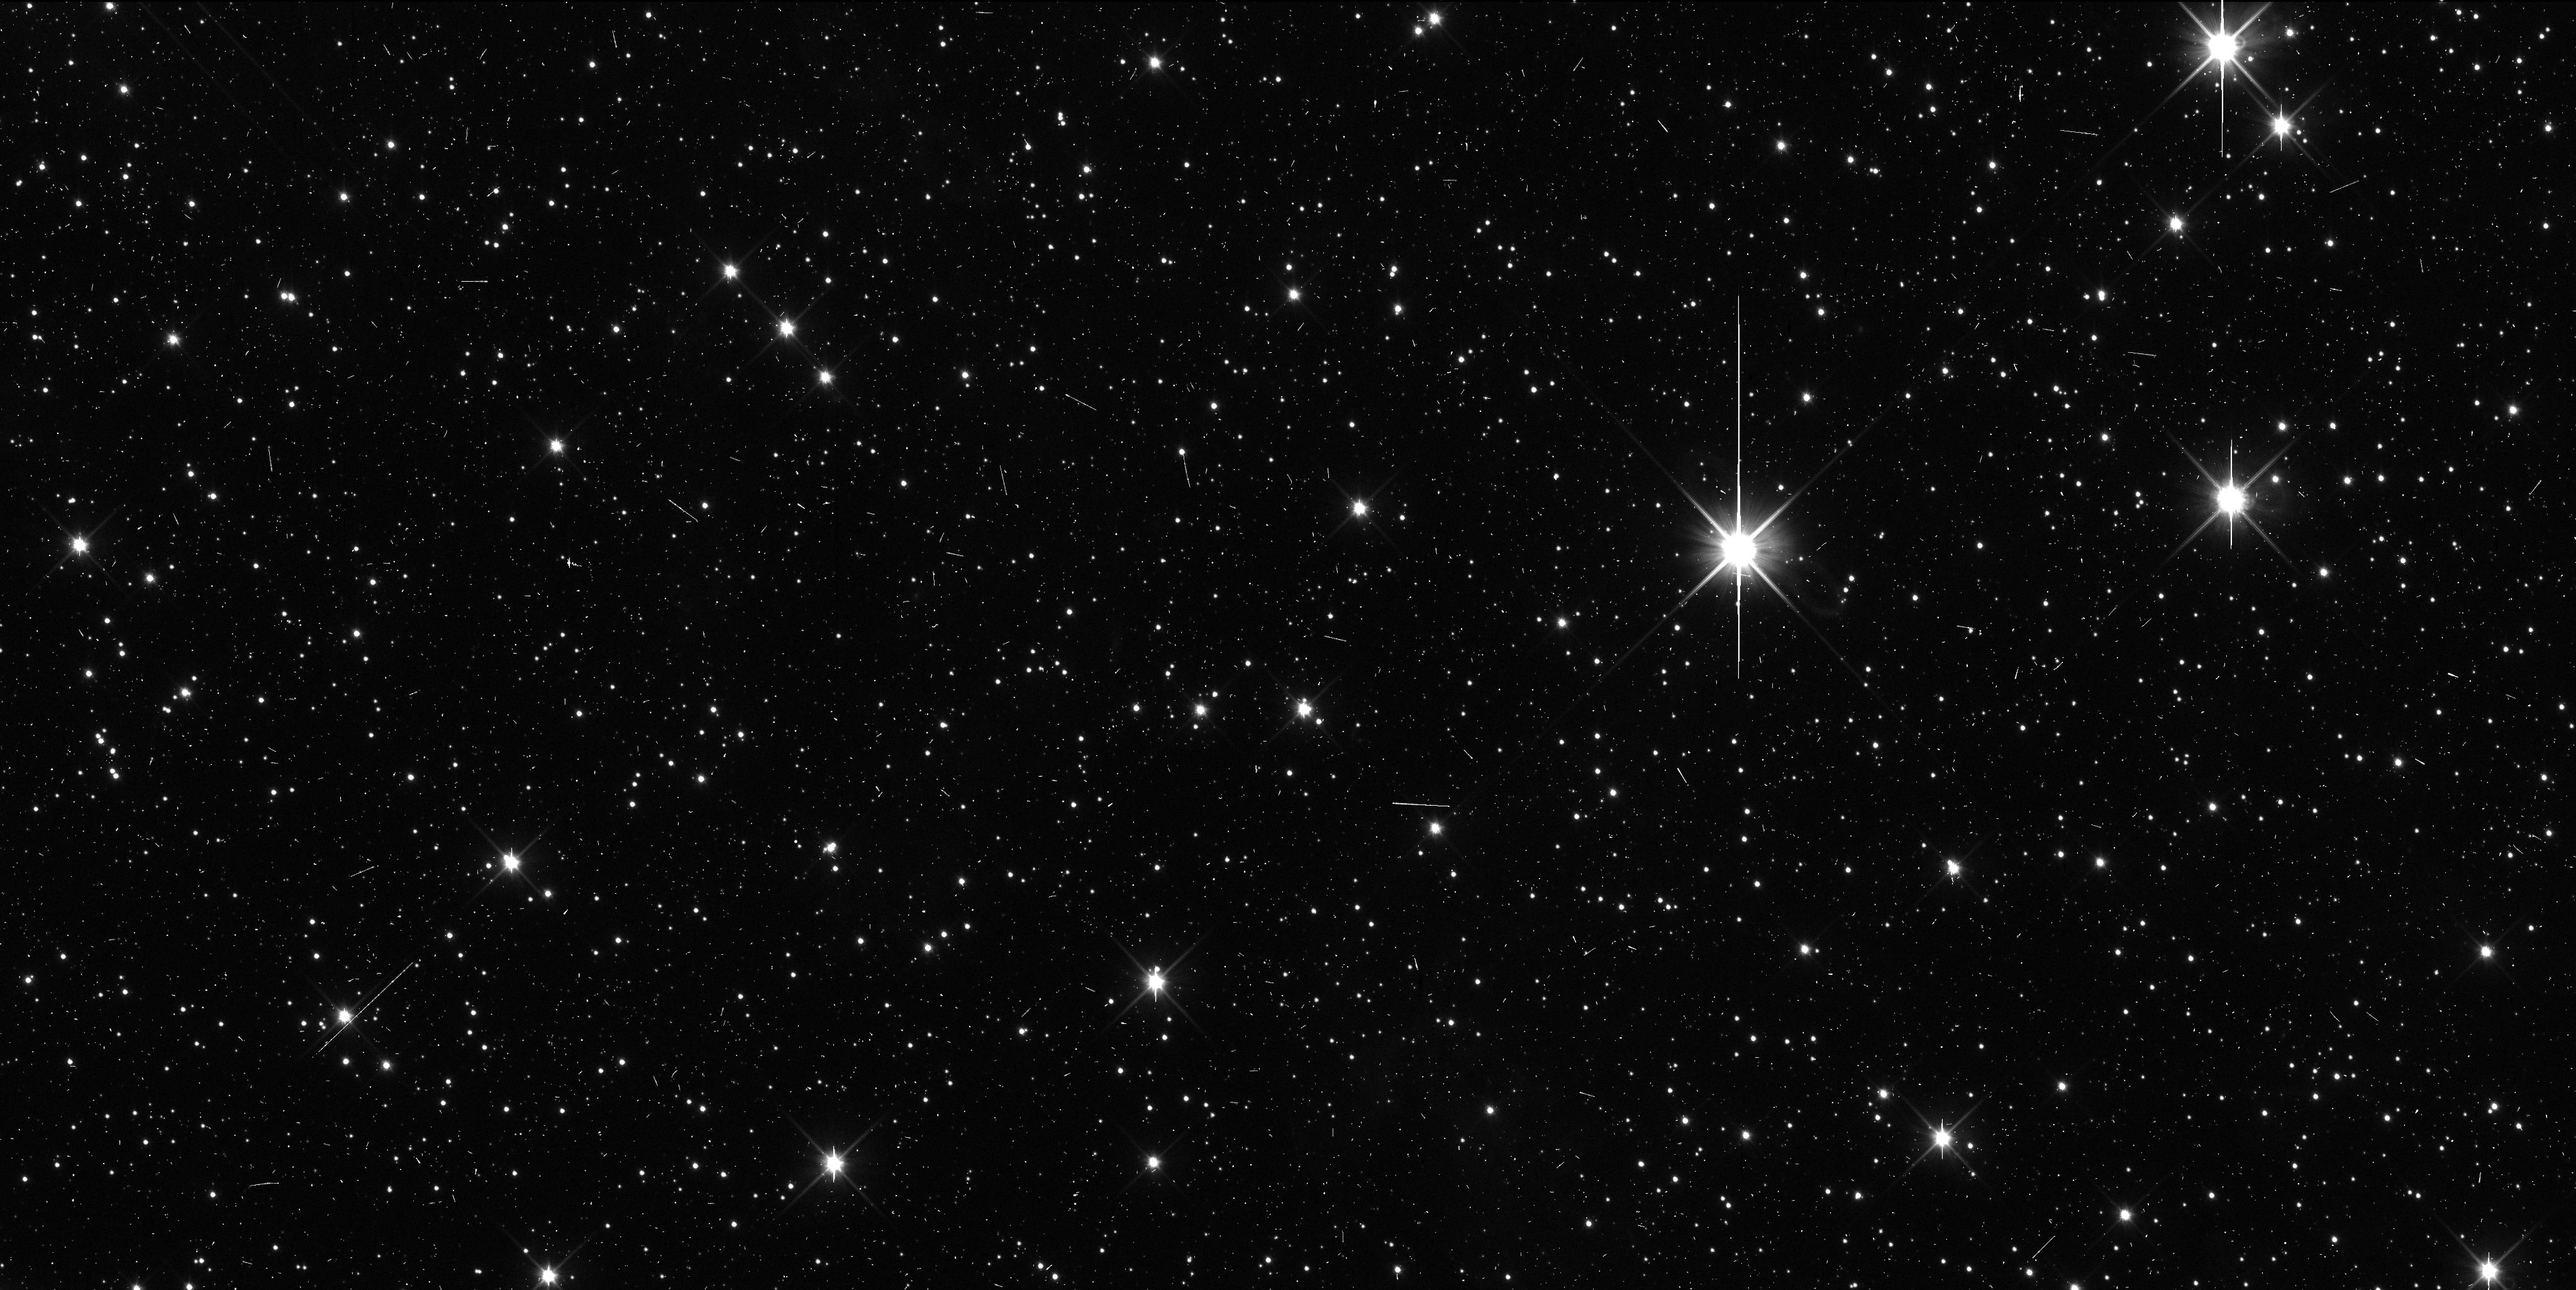
Target: KBO-G1
Instrument: WFC3/UVIS
Filter: F350LP
Exposure: 6 min
Observation ID: icr002abq

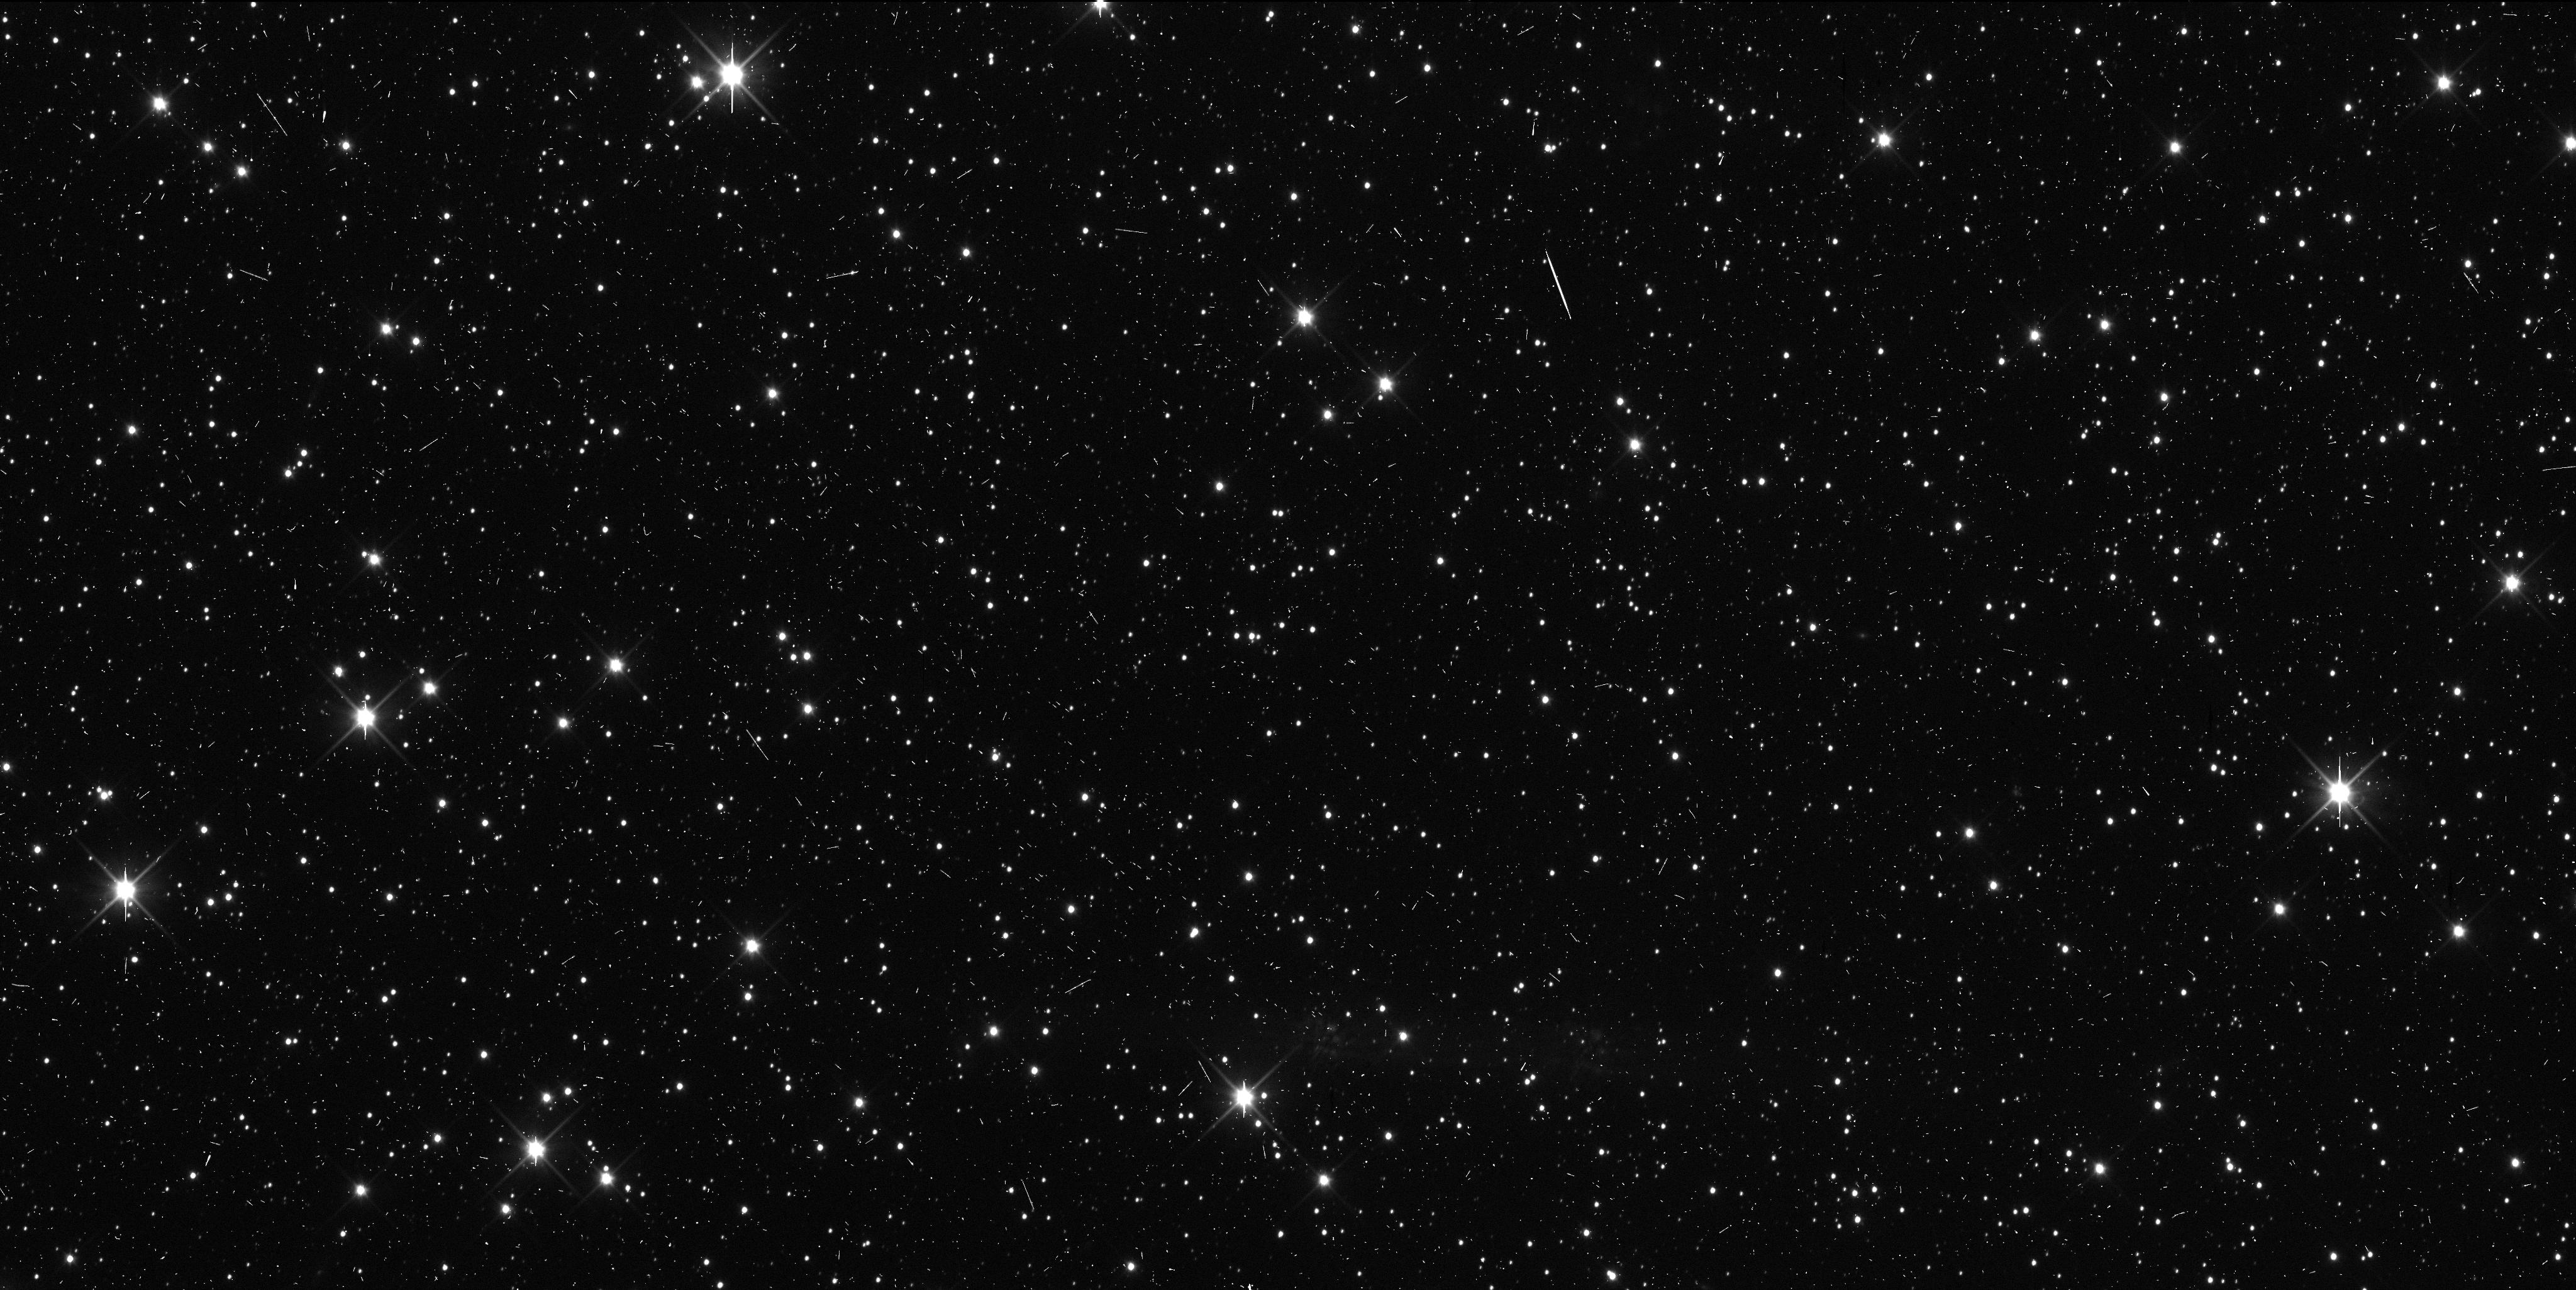
Target: KBO-G1
Instrument: WFC3/UVIS
Filter: F350LP
Exposure: 6 min
Observation ID: icr004e6q

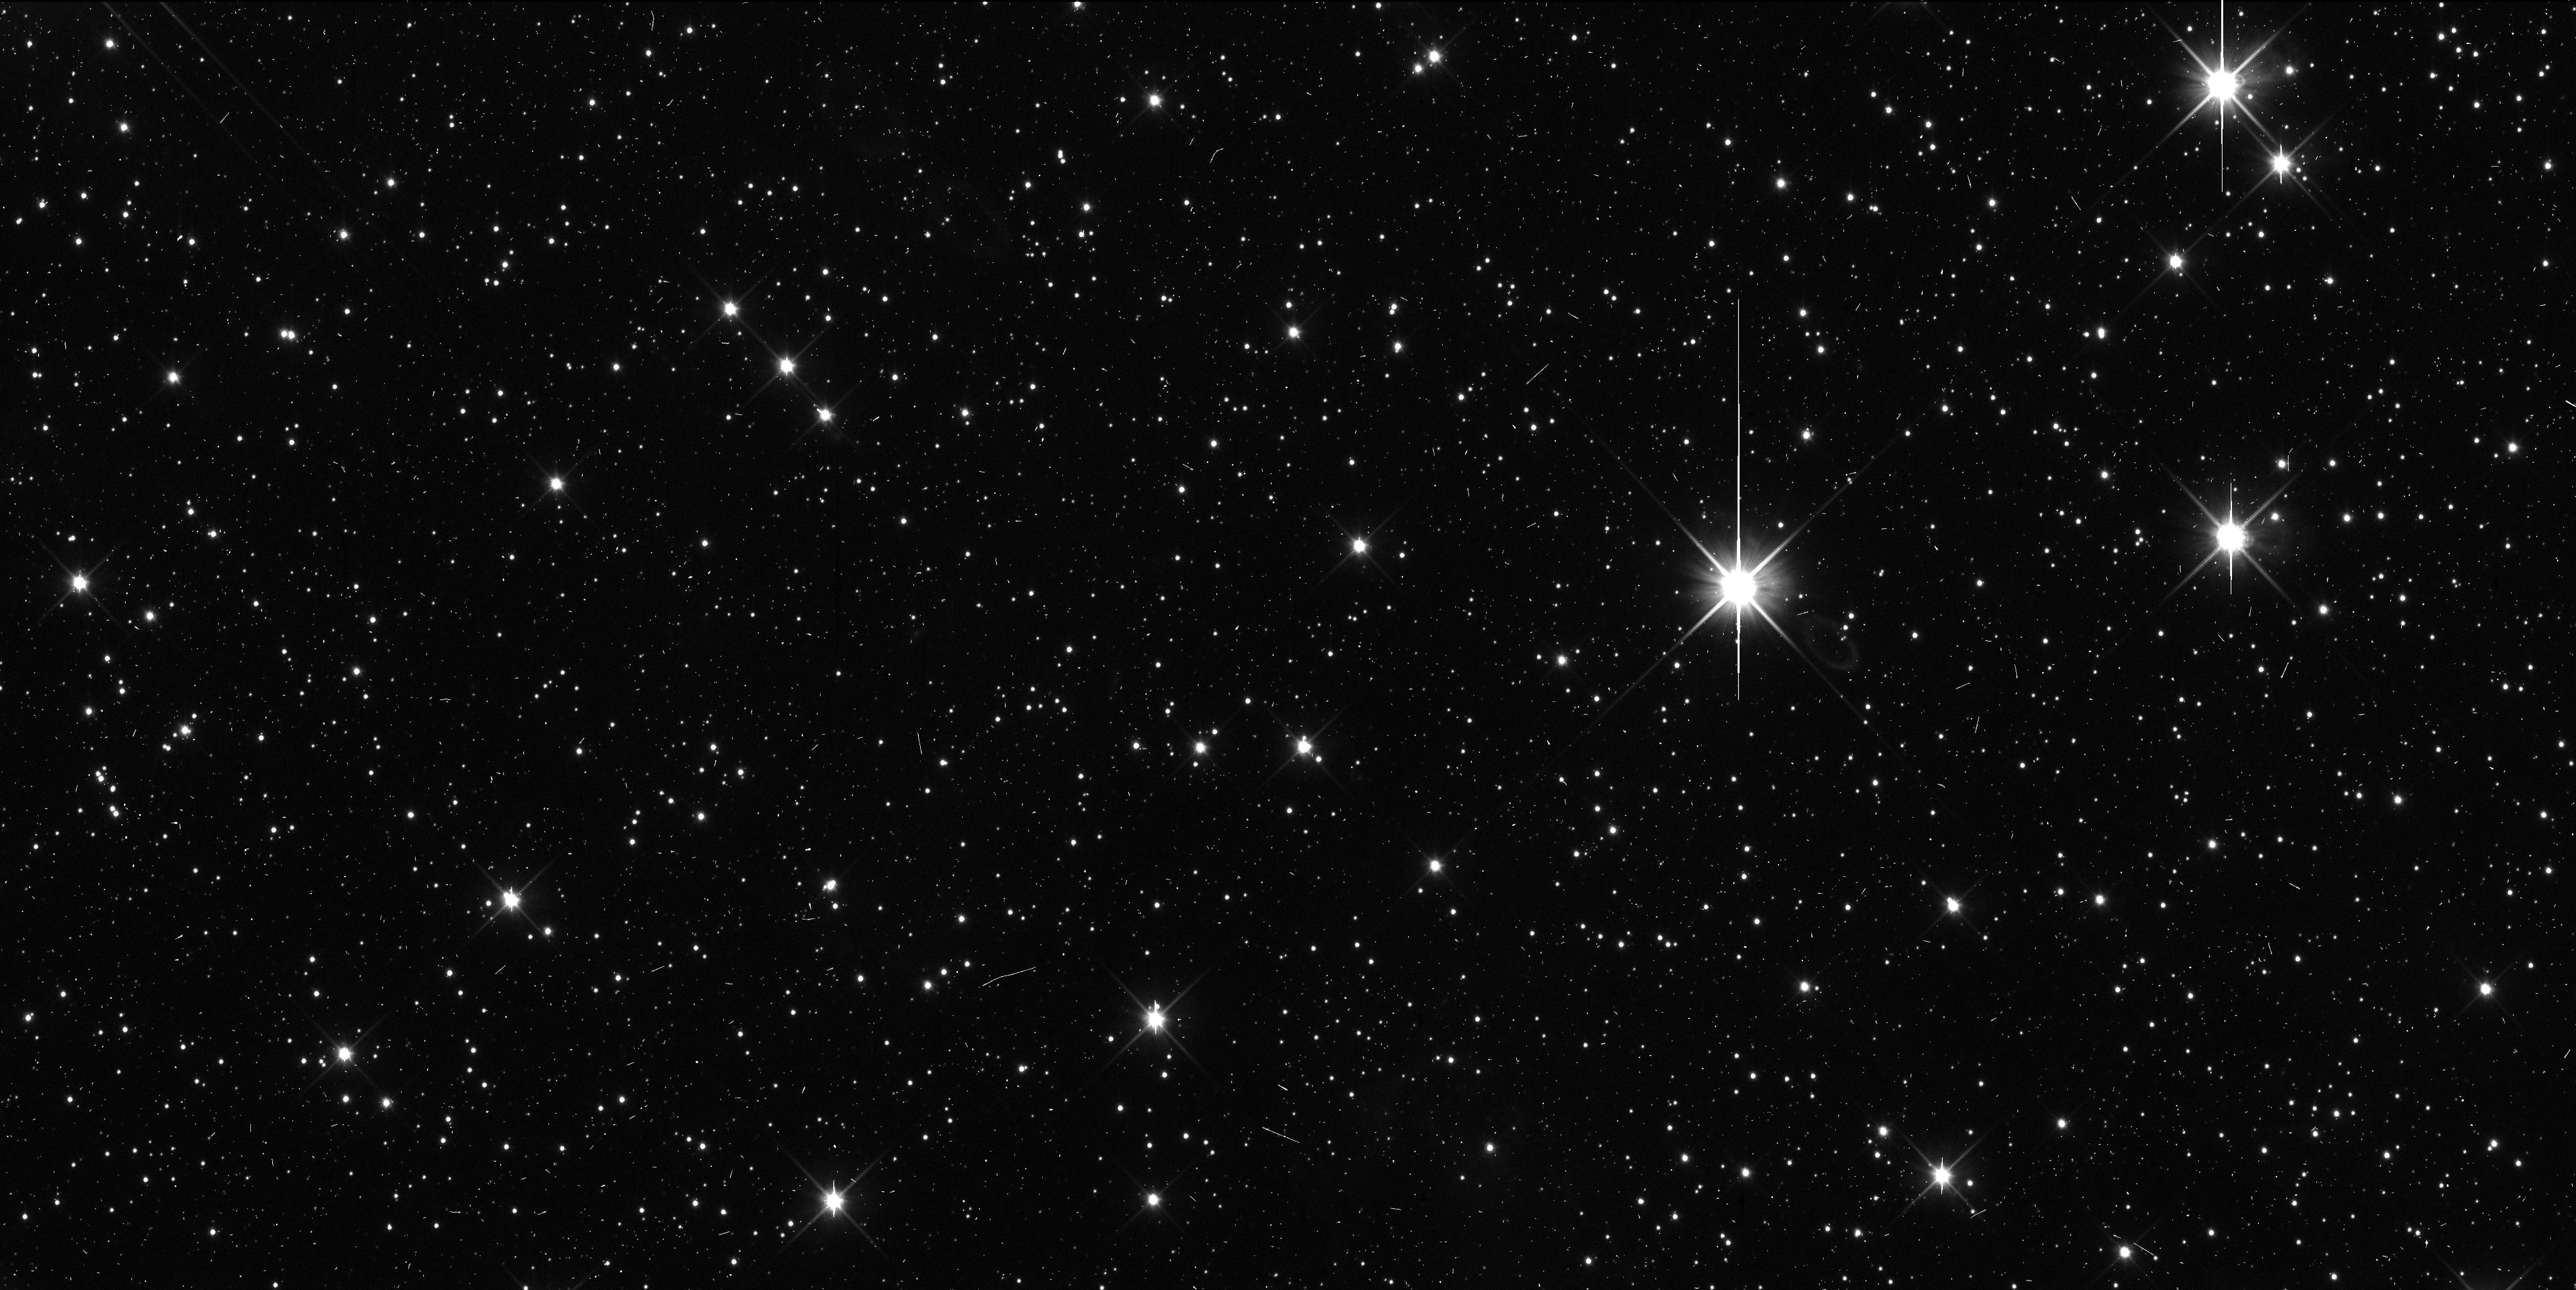
Target: KBO-G1
Instrument: WFC3/UVIS
Filter: F350LP
Exposure: 6 min
Observation ID: icr001a6q

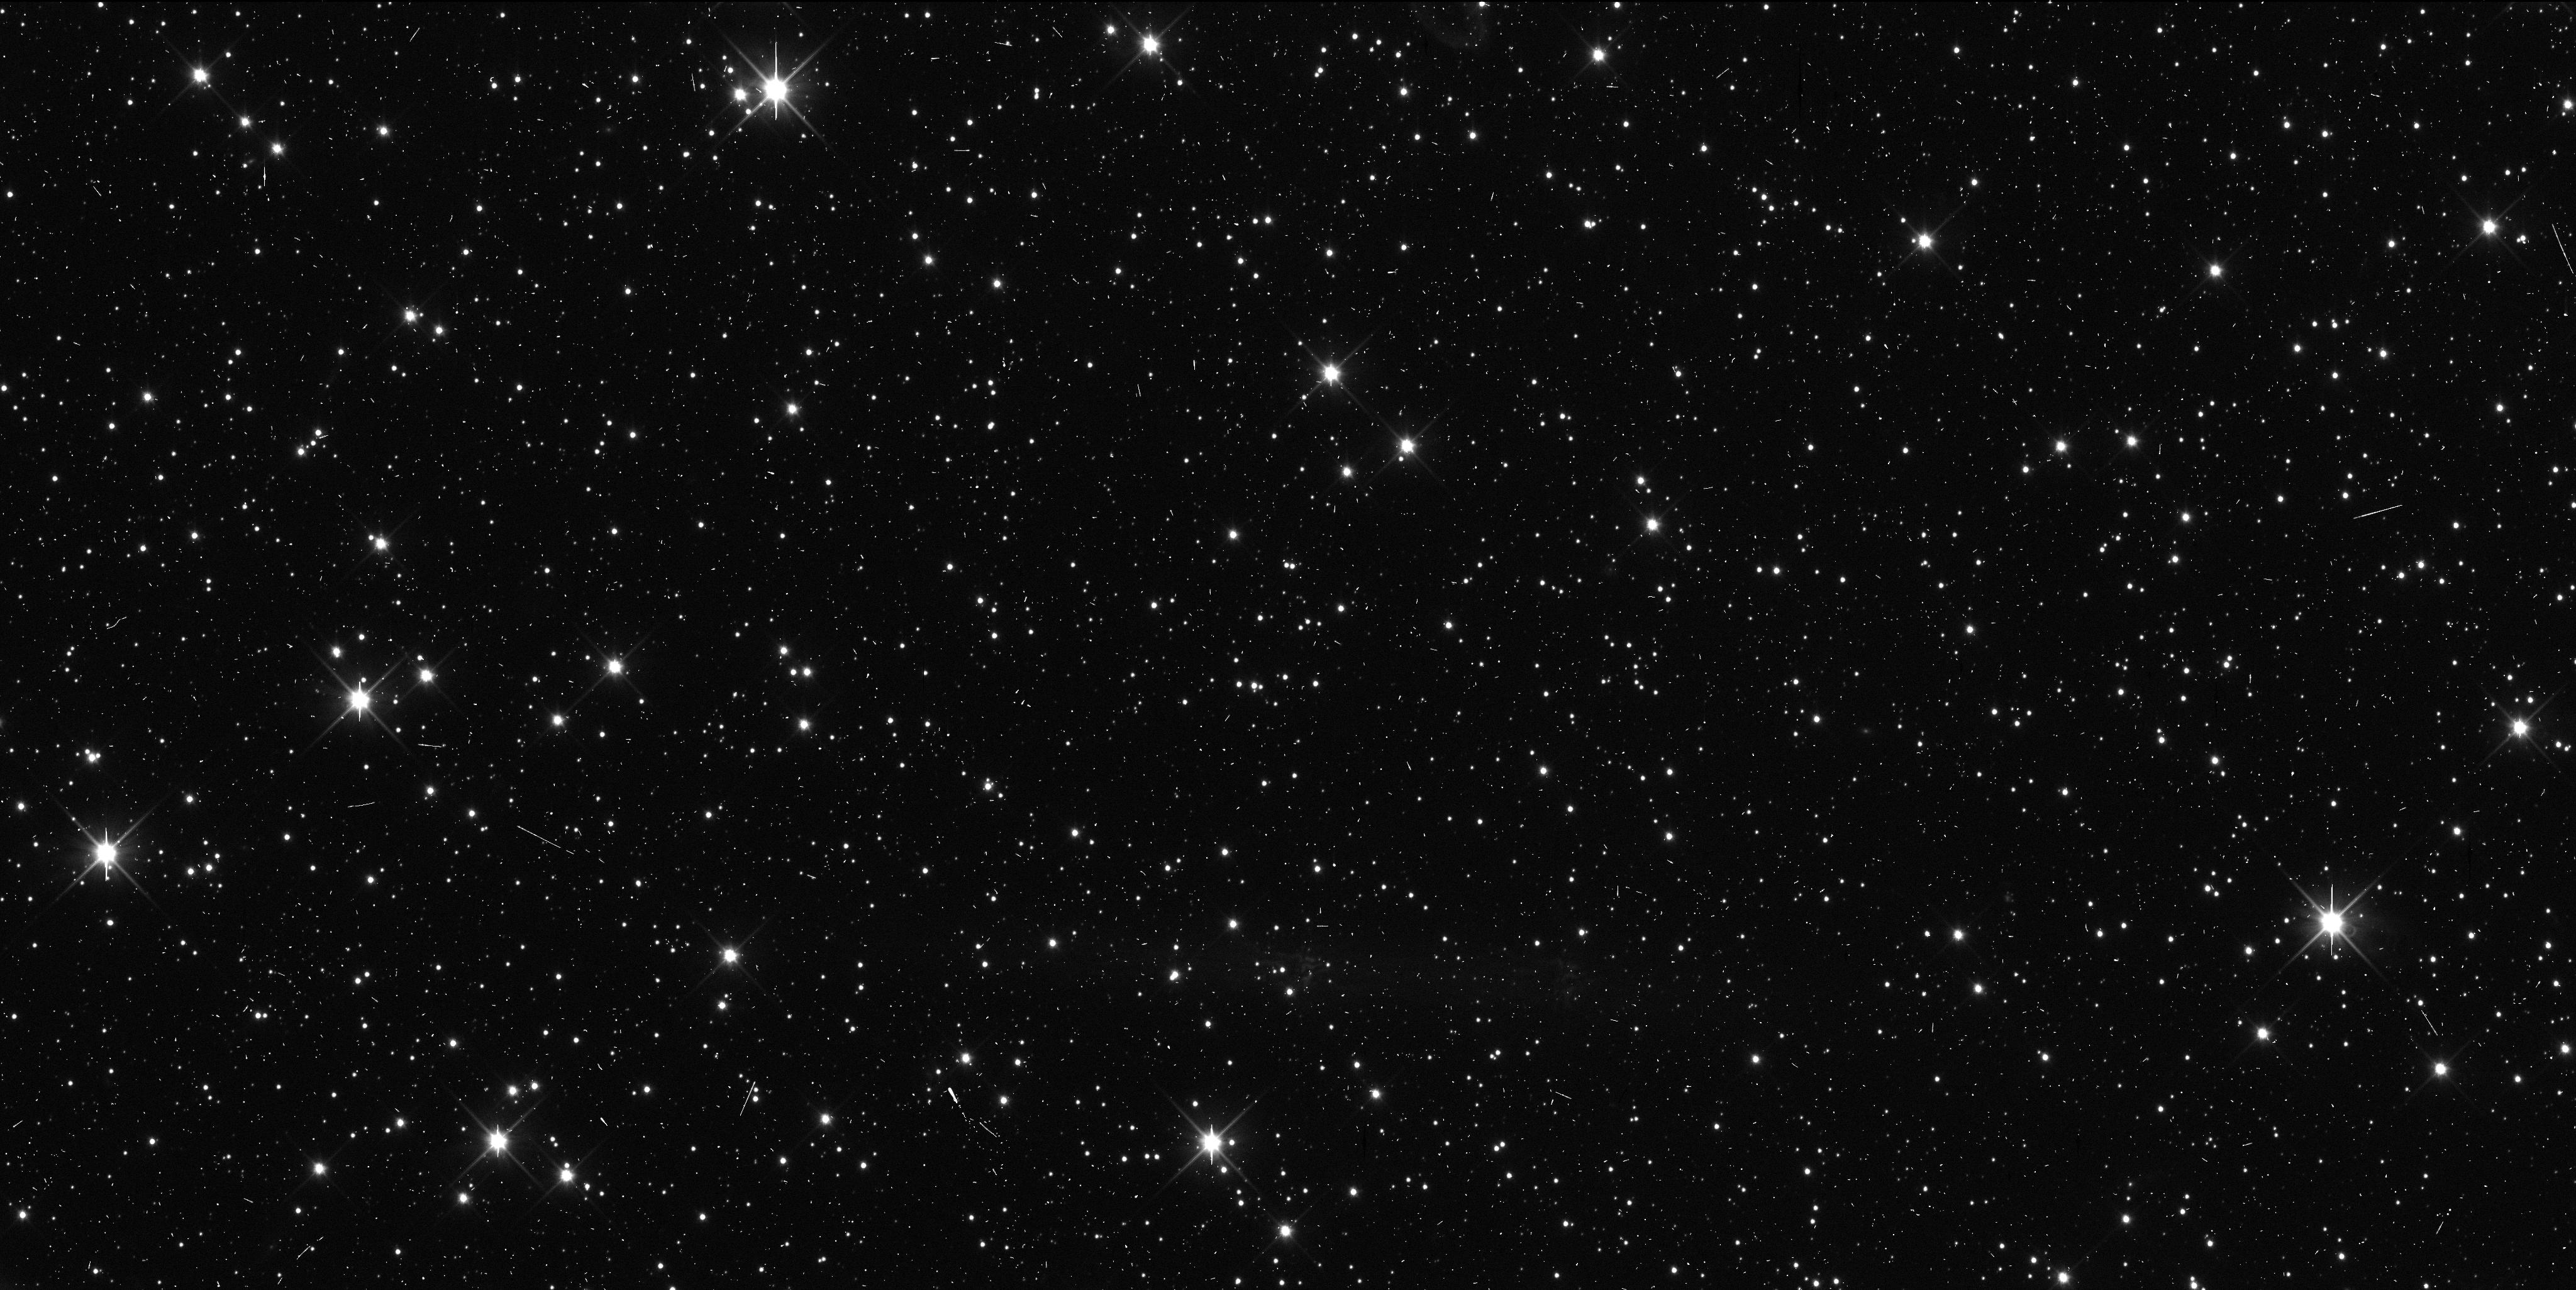
Target: KBO-G1
Instrument: WFC3/UVIS
Filter: F350LP
Exposure: 6 min
Observation ID: icr003dvq

Precise Orbit Determination for a New Horizons KBO (PI: Benecchi, Susan D.)

The New Horizons (NH) spacecraft will flyby the Pluto system next summer, after this the spacecraft will be retargeted to one or more Kuiper Belt Objects (KBOs) to learn about the remnant material from our outer solar system's formation. We are actively carrying out dedicated ground-based observations to identify a target for NH to flyby and continue to improve our analysis algorithms. To date, we have 52 discoveries including five objects that are long-range reconnaissance candidates, and two that current orbit predictions require about a factor of 2 more propellant than is available for the encounter maneuver. Our searches are continuing in to 2014 and we anticipate as many as 2 objects that will require high precision HST imaging. Unfortunately, NH's trajectory line of site is within the galactic center (Sagittarius) making stellar confusion a major problem in recovering these objects from the ground to obtain precise astrometry and high precision orbits. HST's sensitivity, resolution and PSF stability are crucial components for the success of the NH Kuiper belt mission component. We are requesting 4 TOO orbits to be triggered when a candidate object is found within the targetable region. These observations will provide the required high precision astrometry required for targeting, will evaluate if the NH candidate is binary (~30%) and will make a preliminary color determination to assist in long or short range encounter planning.